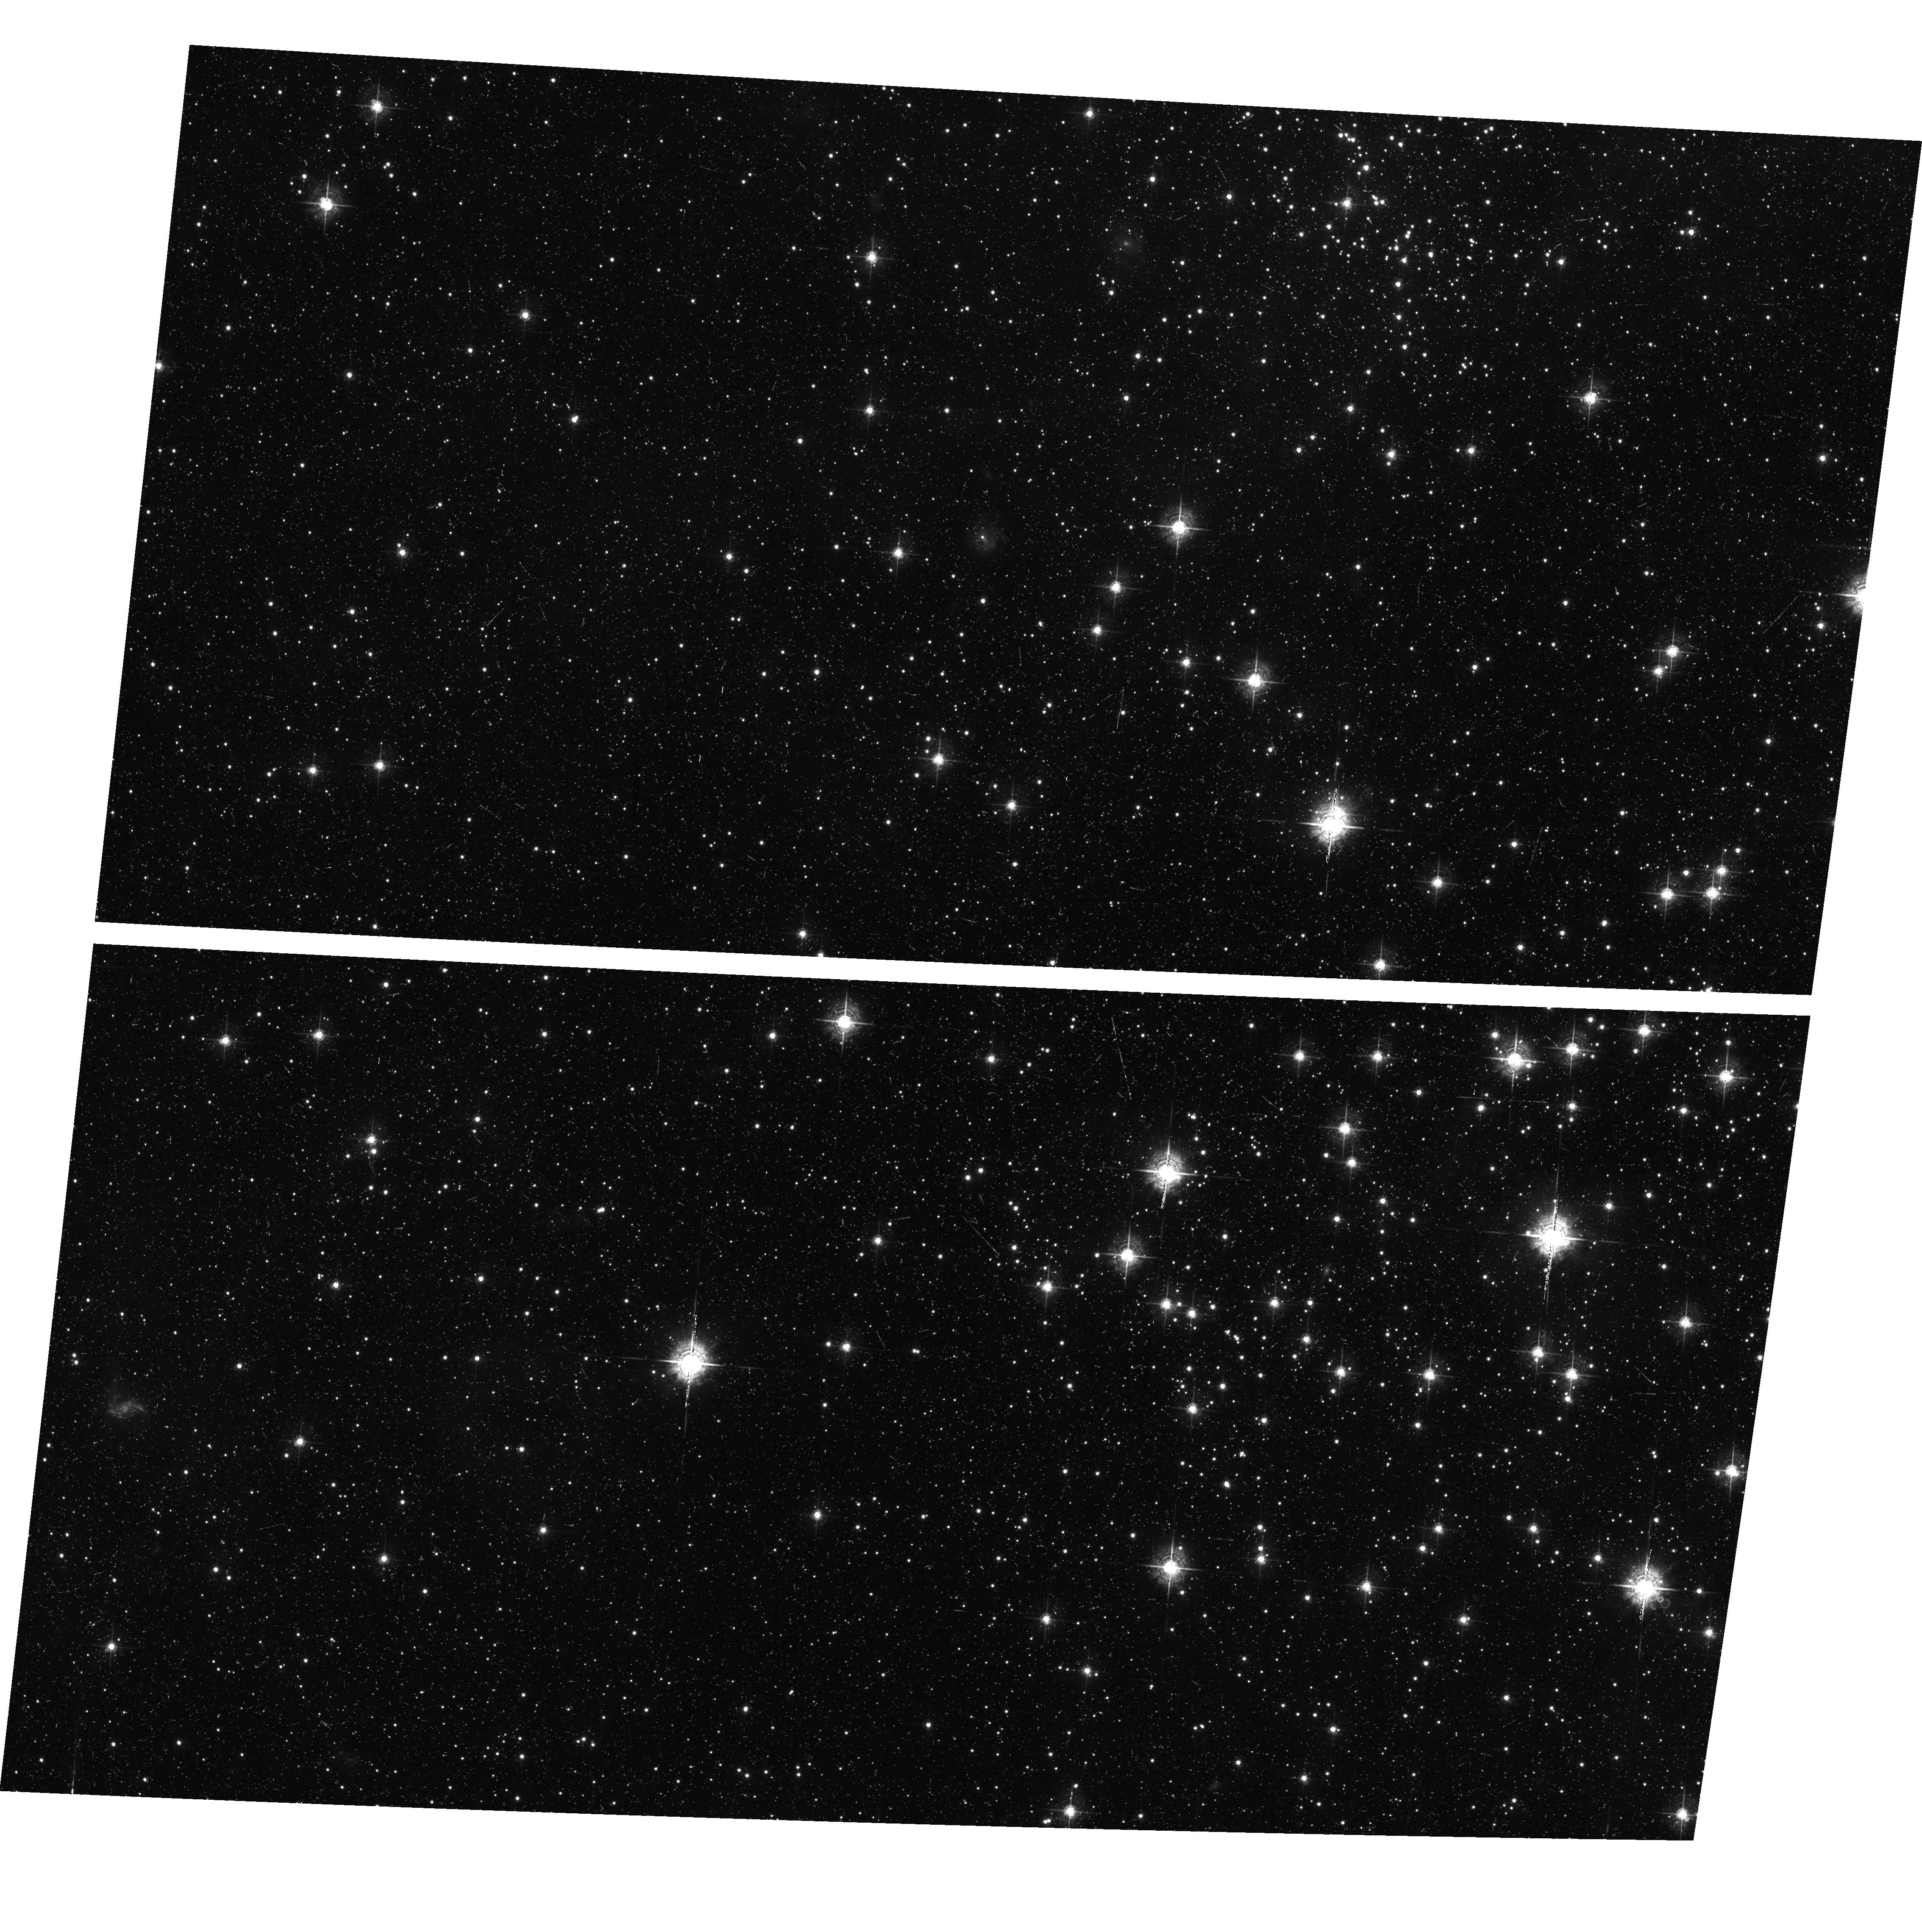
Target: N11-POS4
Instrument: ACS/WFC
Filter: F550M
Exposure: 23 min
Observation ID: hst_9419_04_acs_wfc_f550m_j8dj04

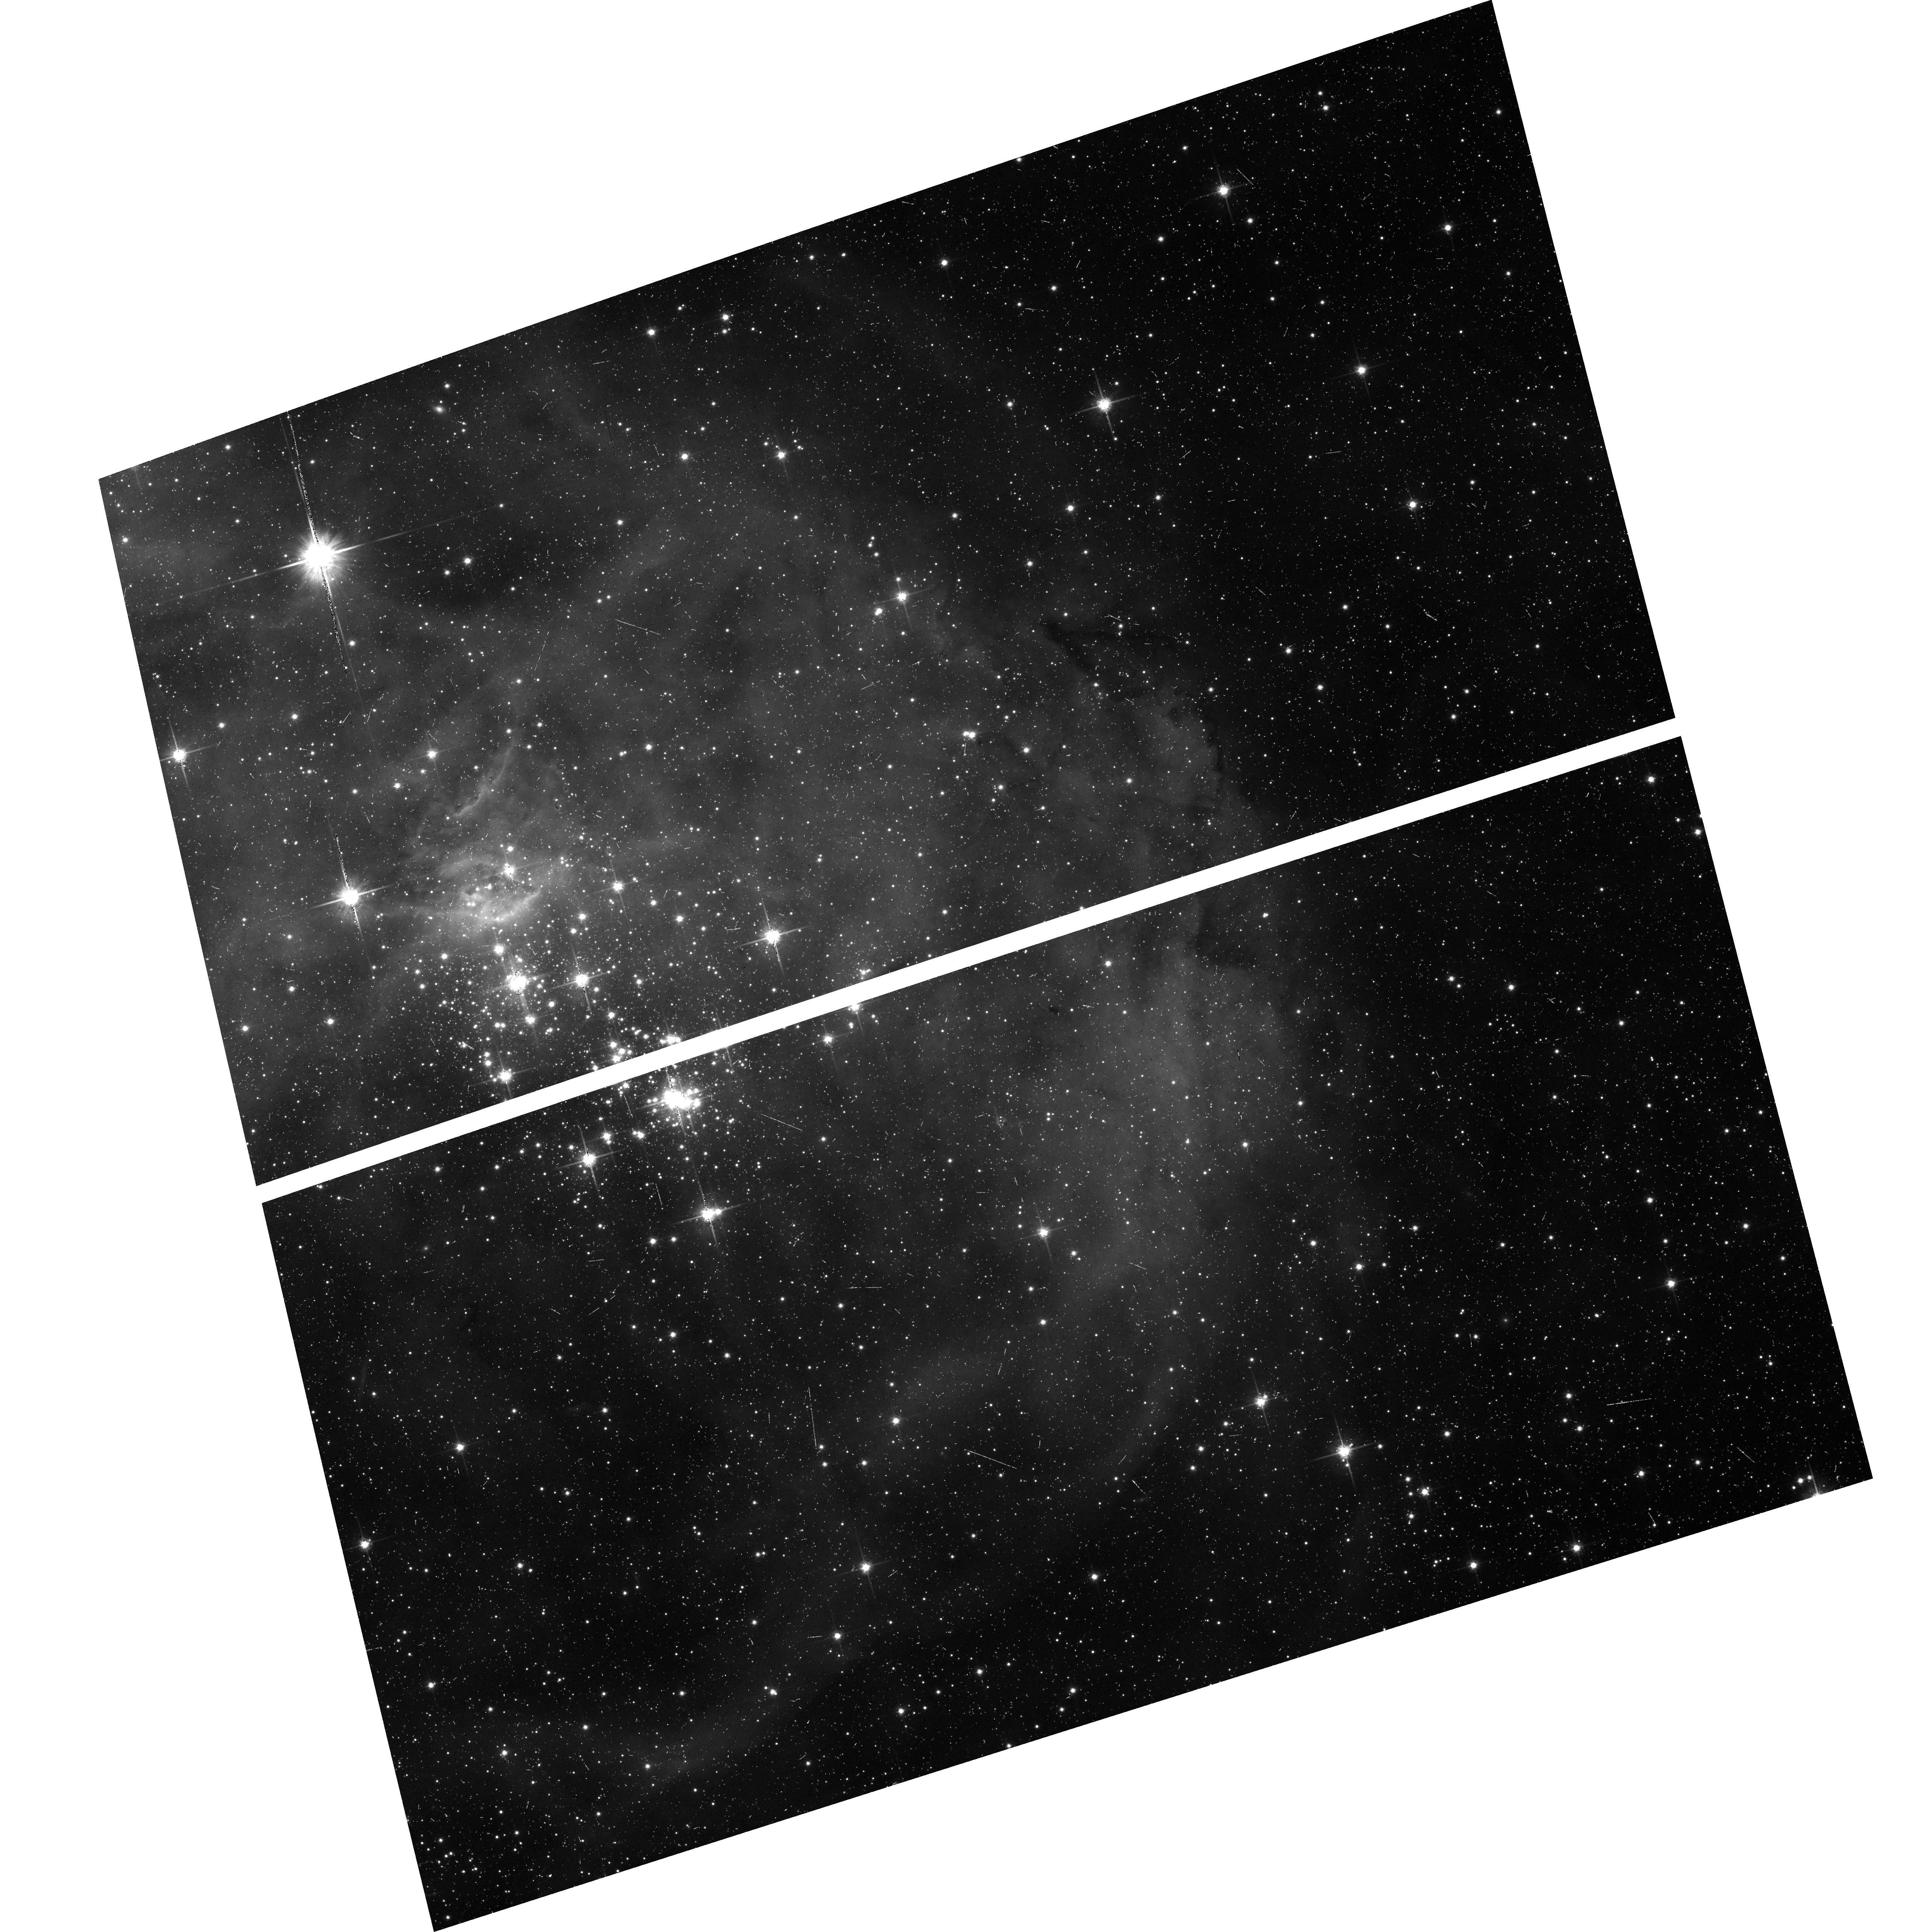
Target: N11-POS2
Instrument: ACS/WFC
Filter: F814W
Exposure: 8 min
Observation ID: hst_9419_02_acs_wfc_f814w_j8dj02

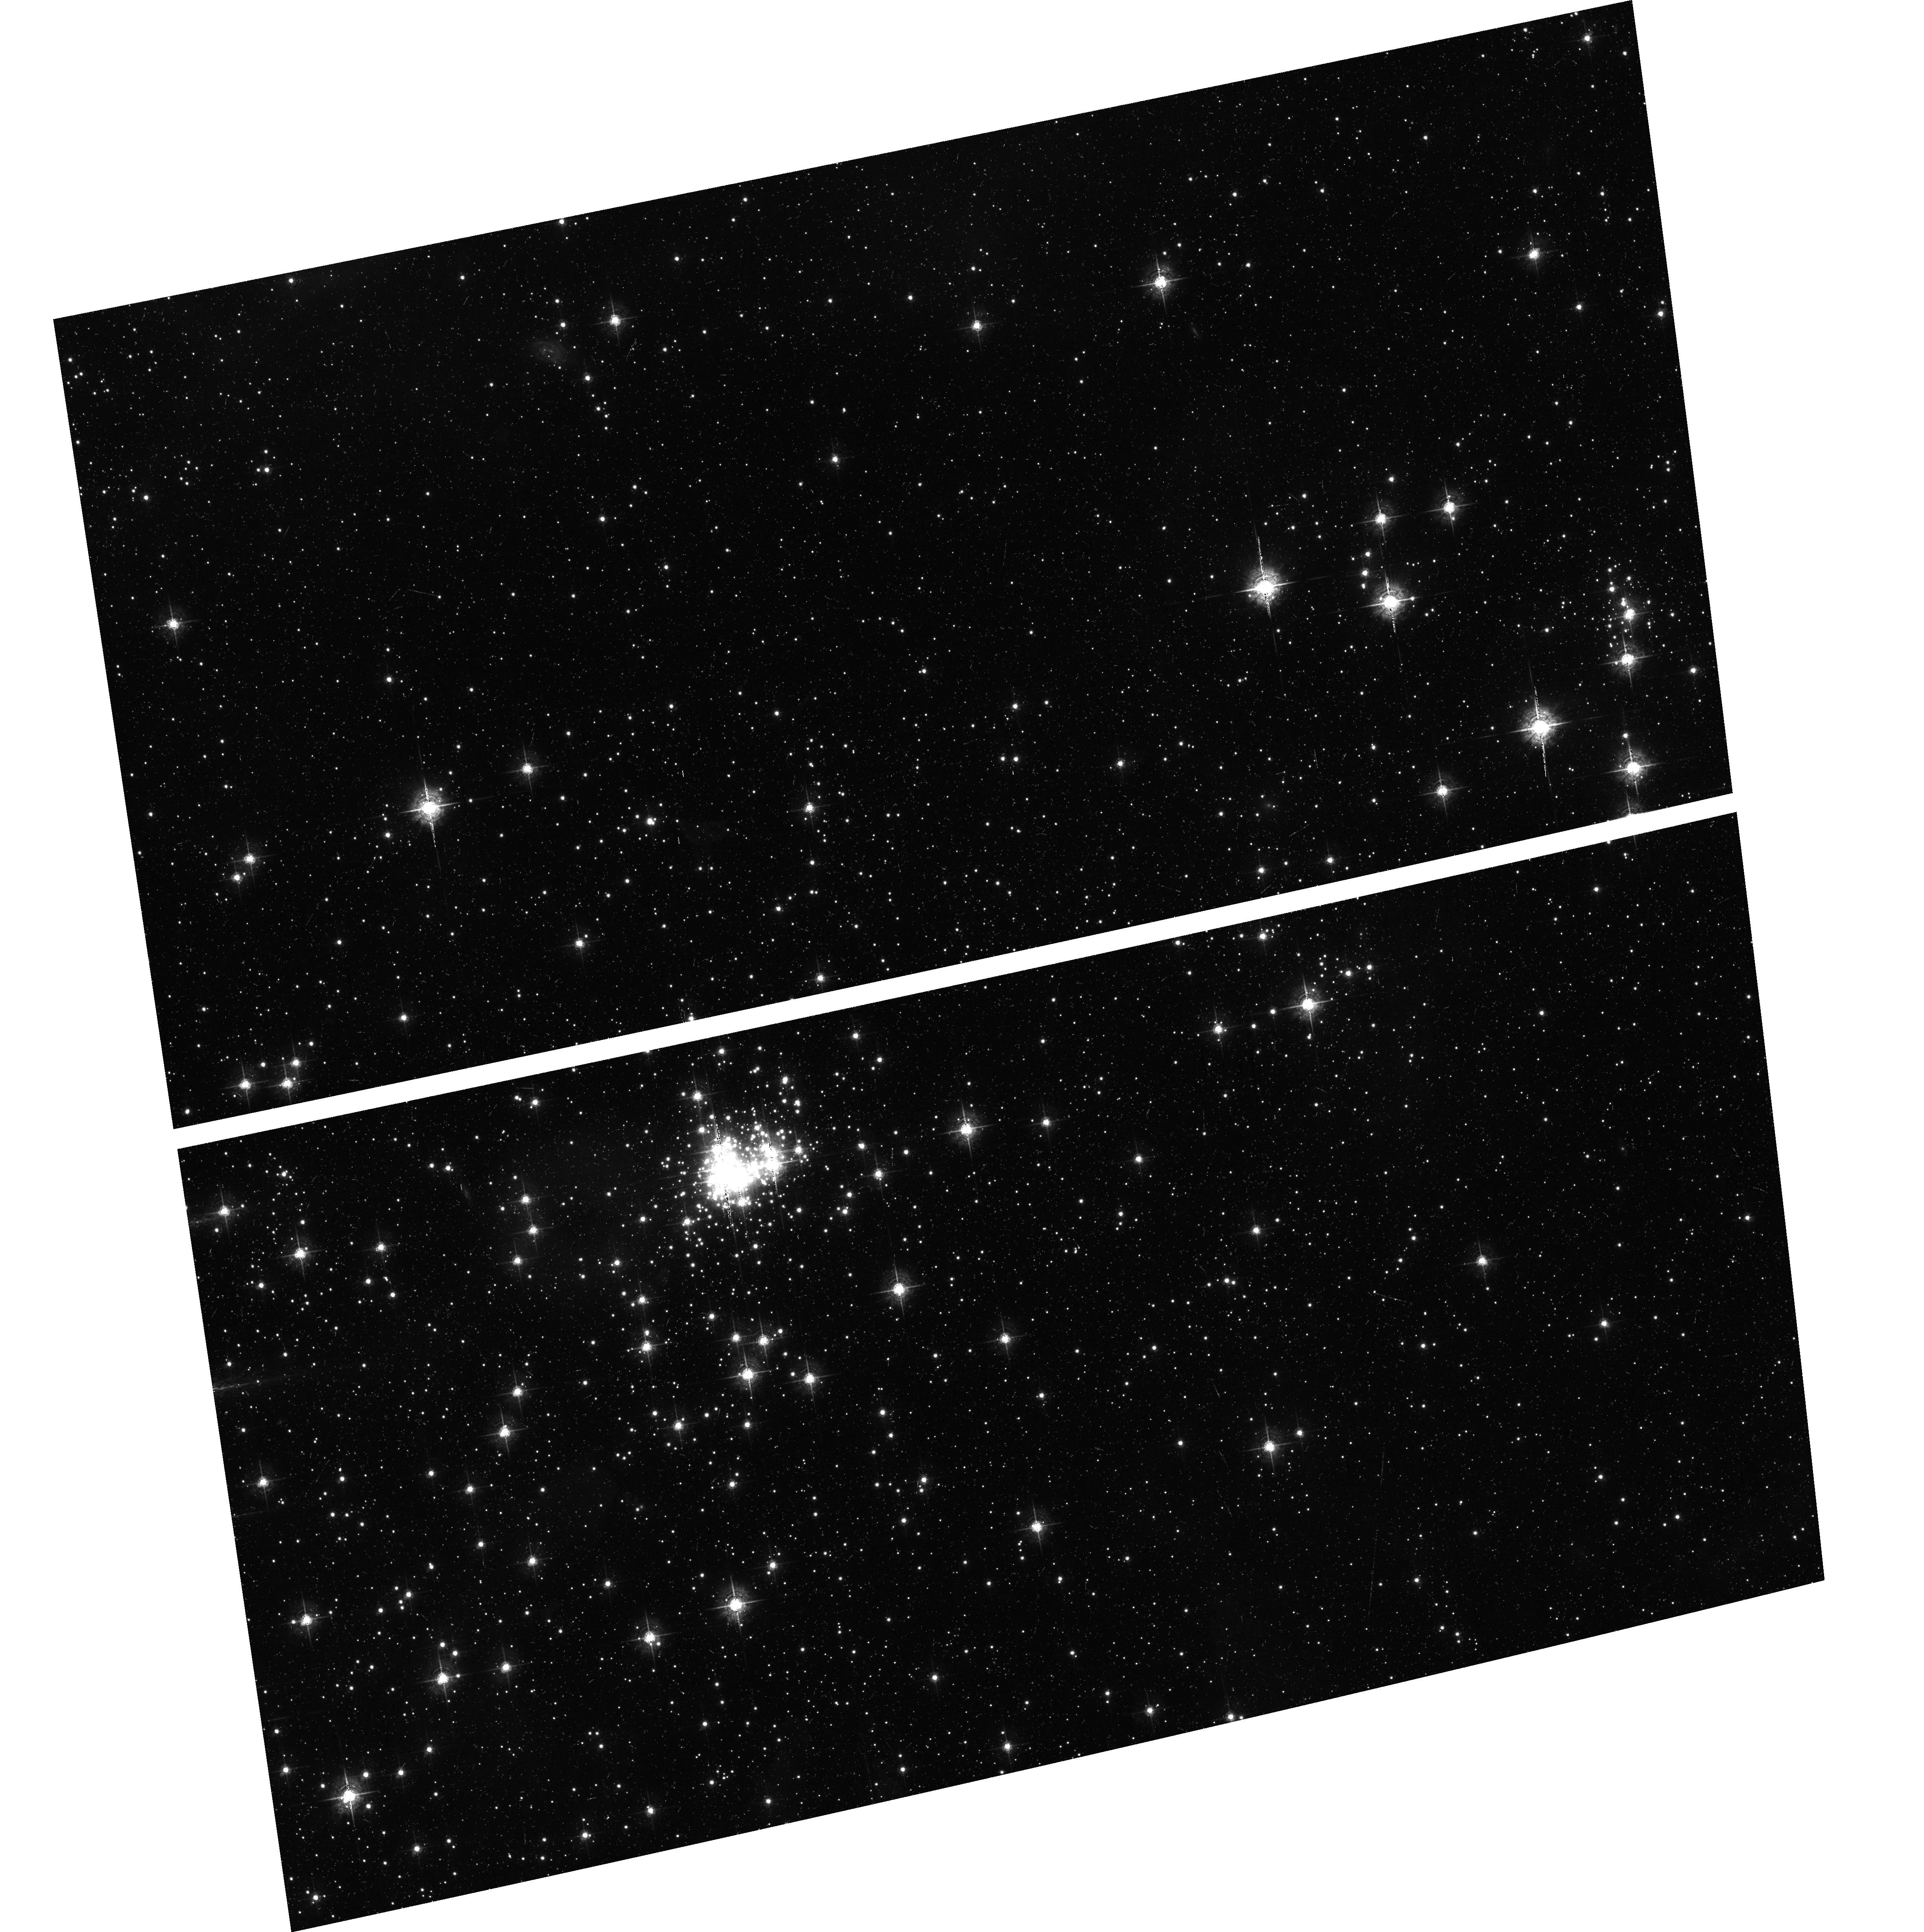
Target: N11-POS5
Instrument: ACS/WFC
Filter: F550M
Exposure: 23 min
Observation ID: hst_9419_05_acs_wfc_f550m_j8dj05

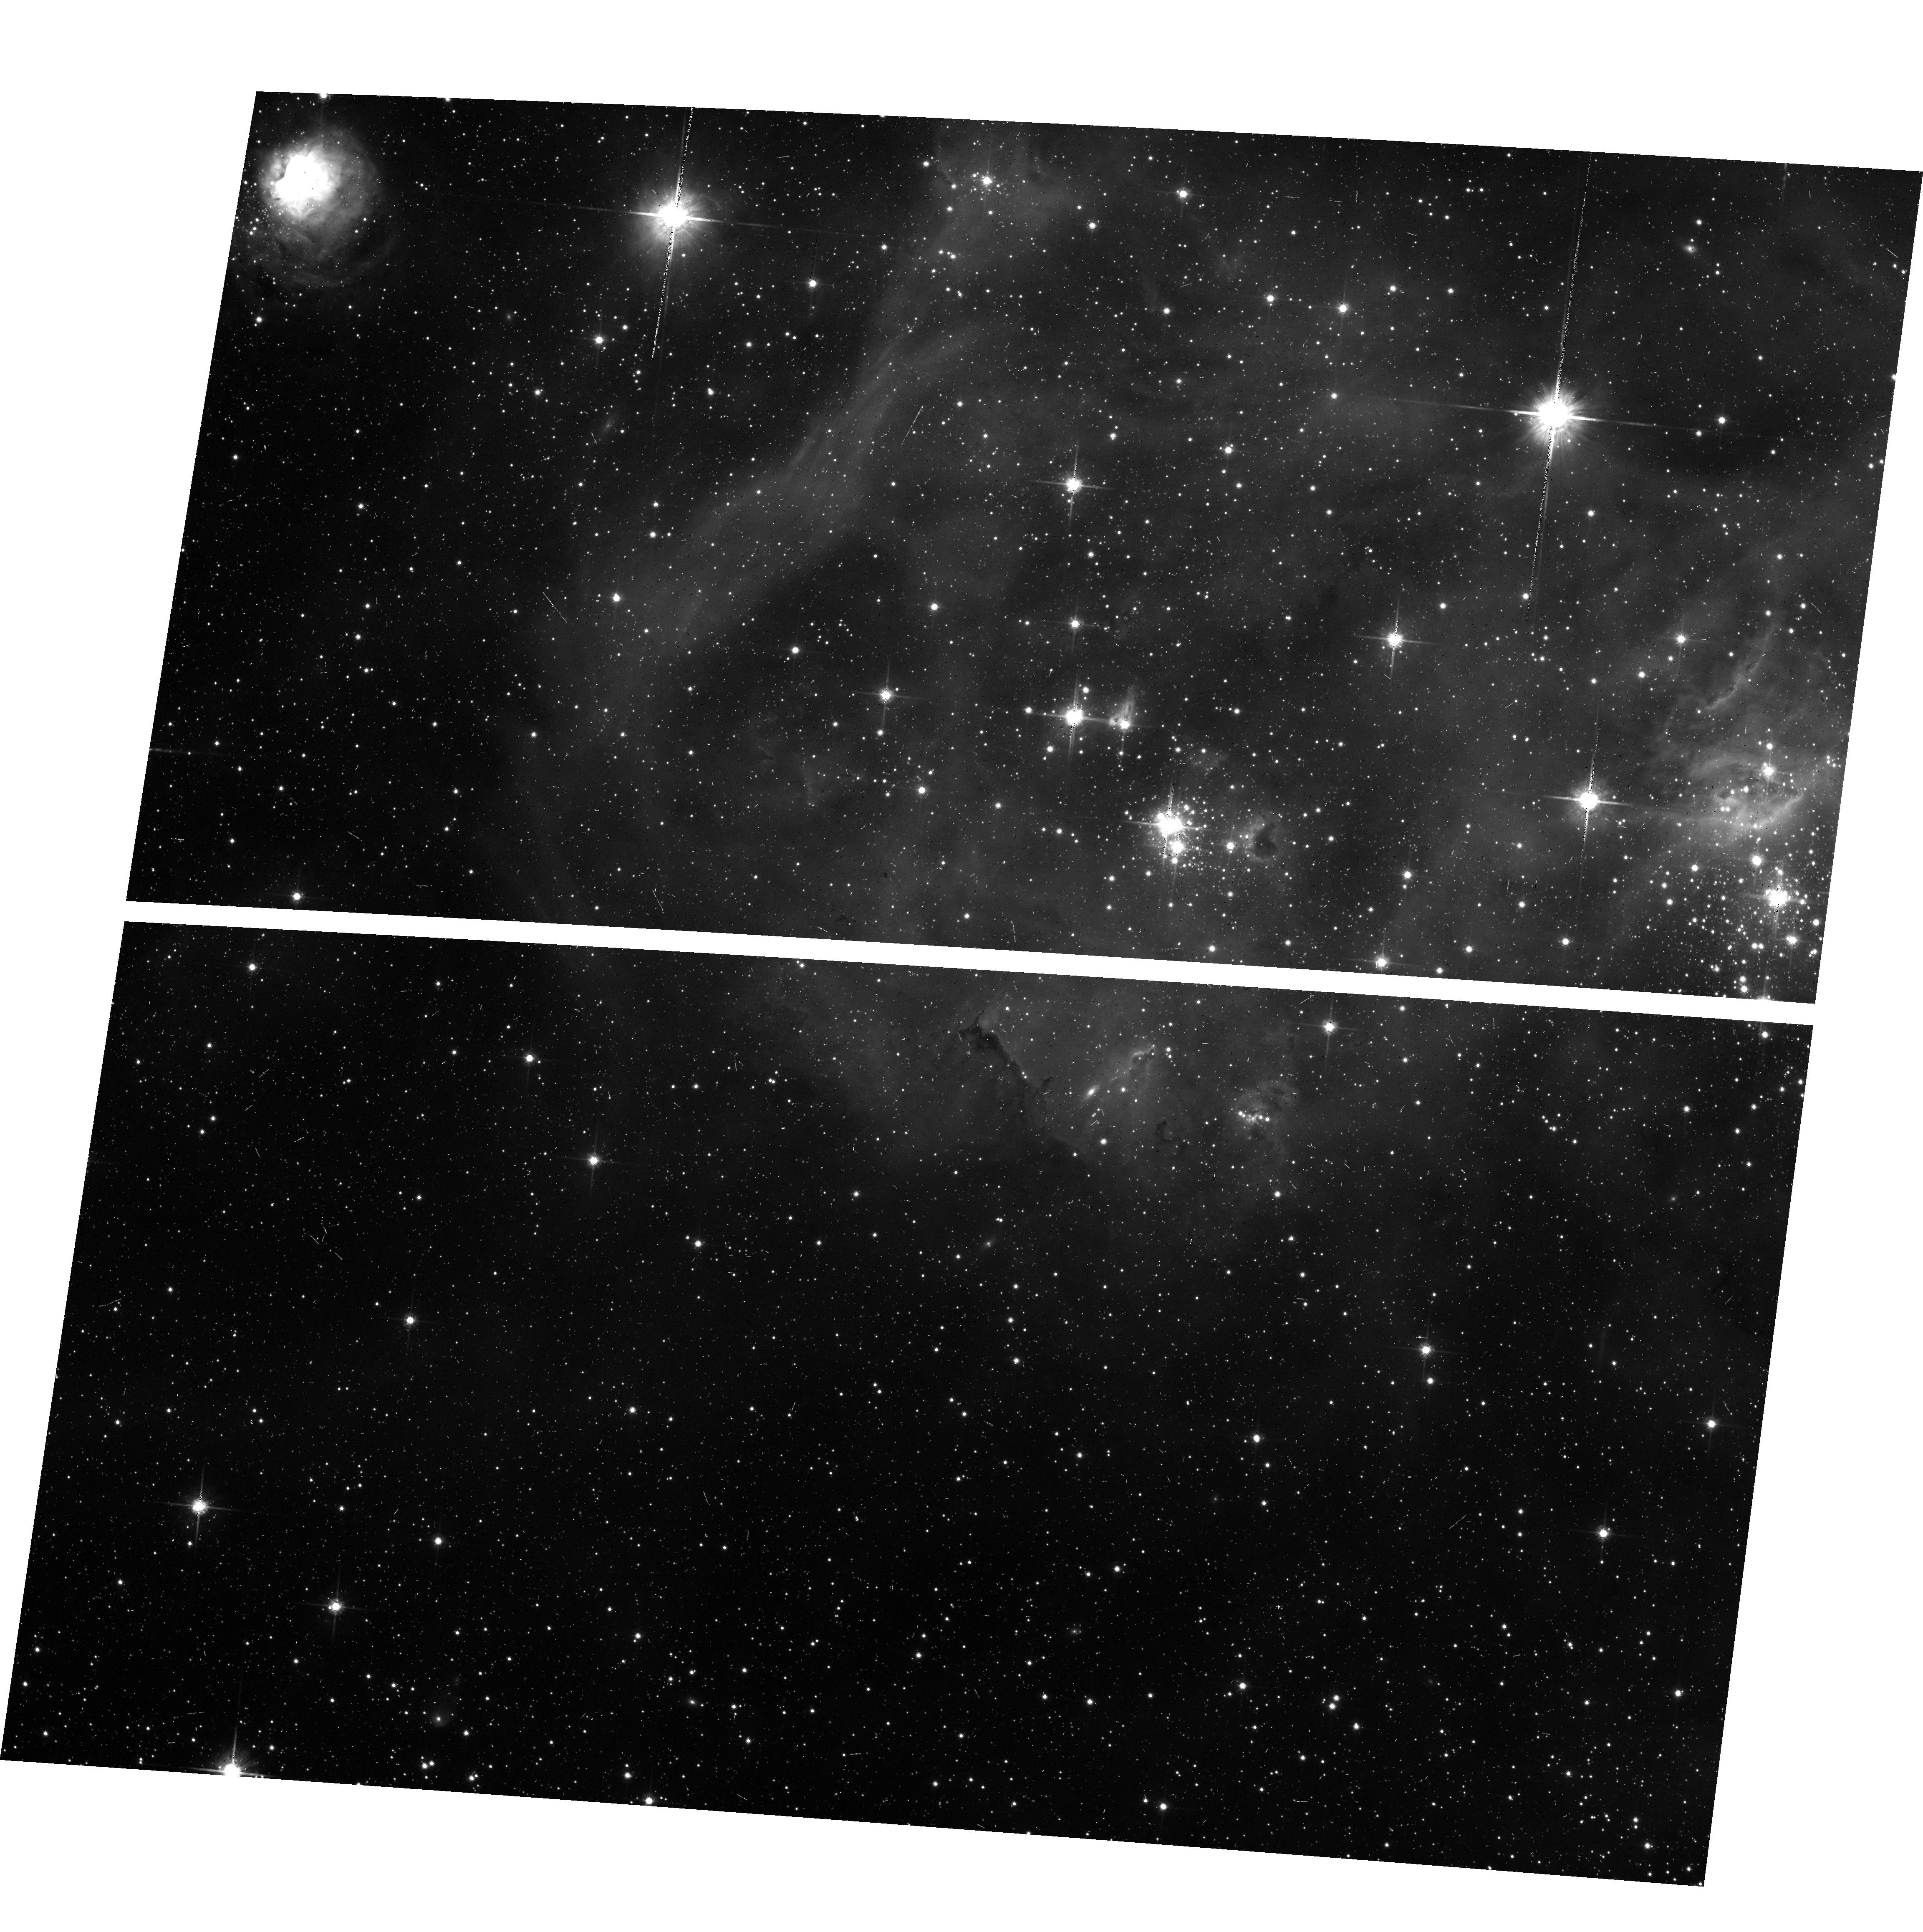
Target: N11-POS1
Instrument: ACS/WFC
Filter: F814W
Exposure: 8 min
Observation ID: hst_9419_01_acs_wfc_f814w_j8dj01

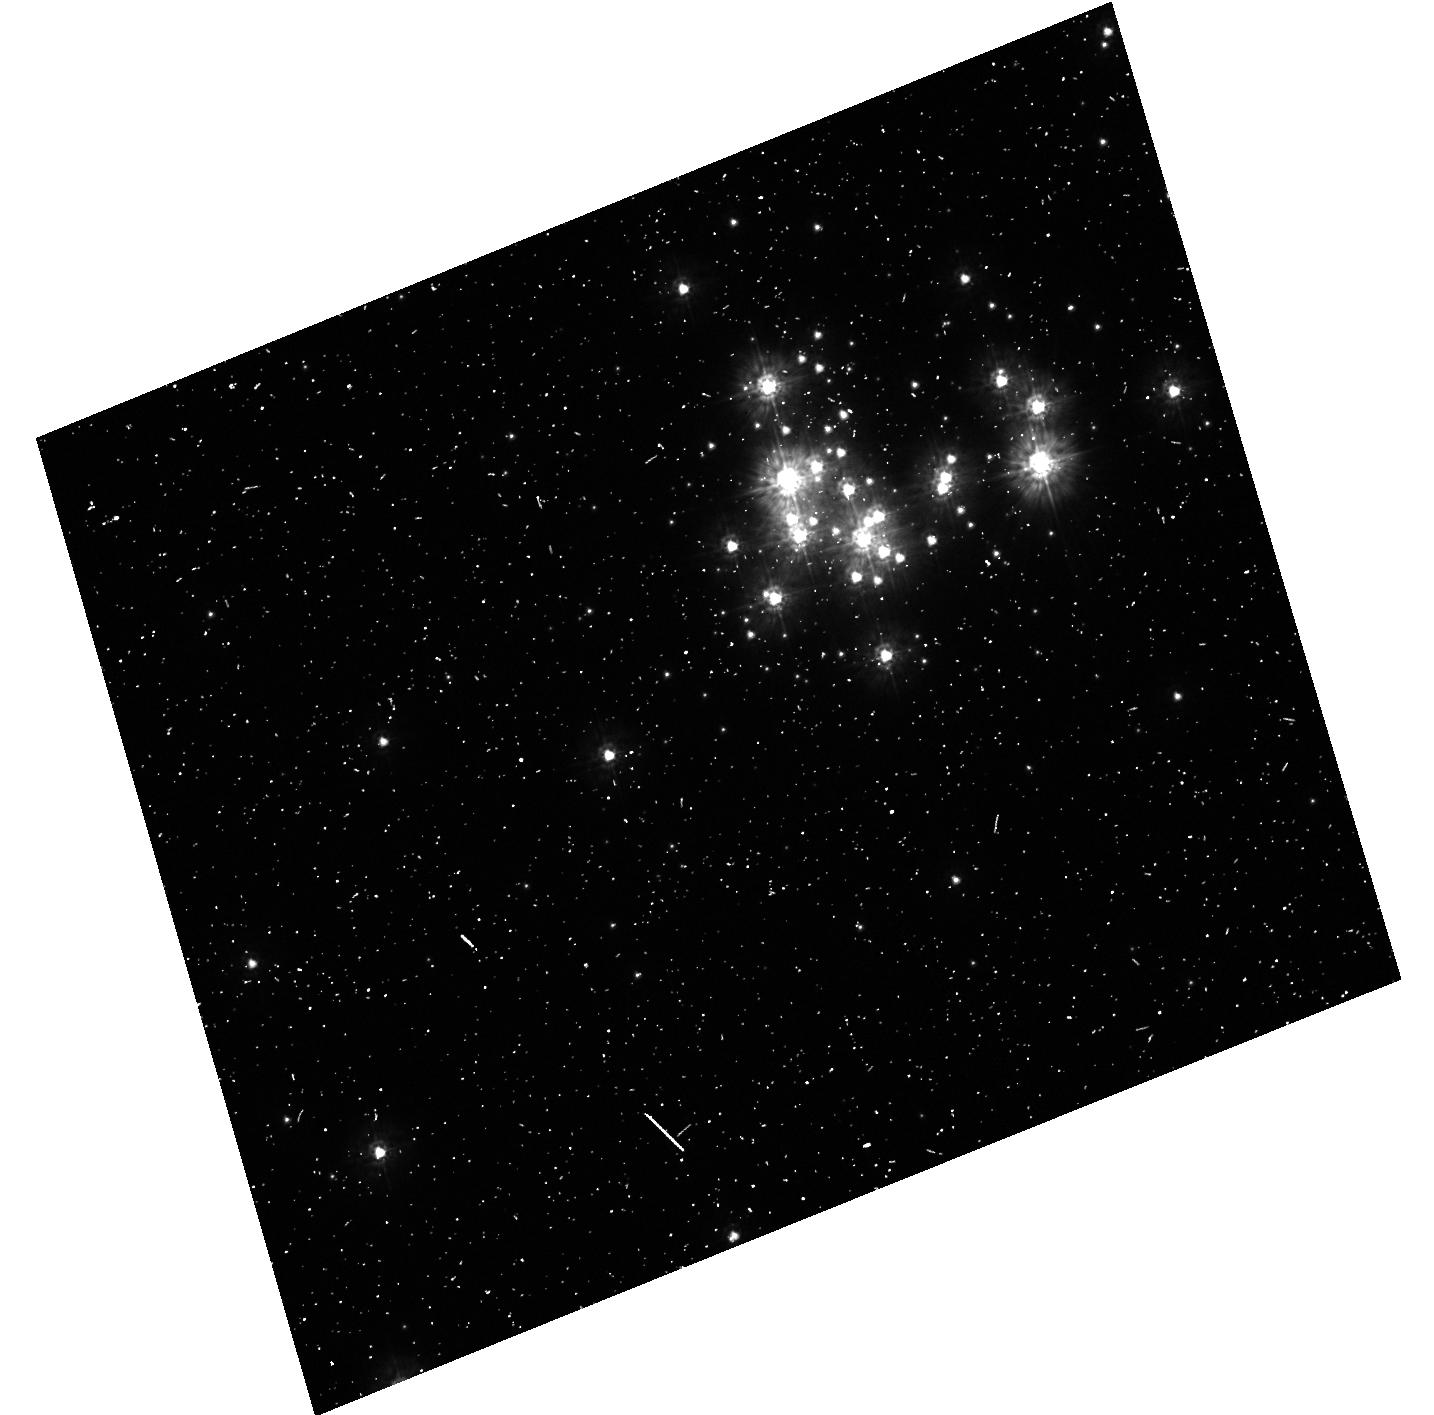
Target: field at RA 74.156°, Dec -66.409°
Instrument: ACS/HRC
Filter: F220W
Exposure: 6 min
Observation ID: hst_9419_02_acs_hrc_f220w_j8dj02

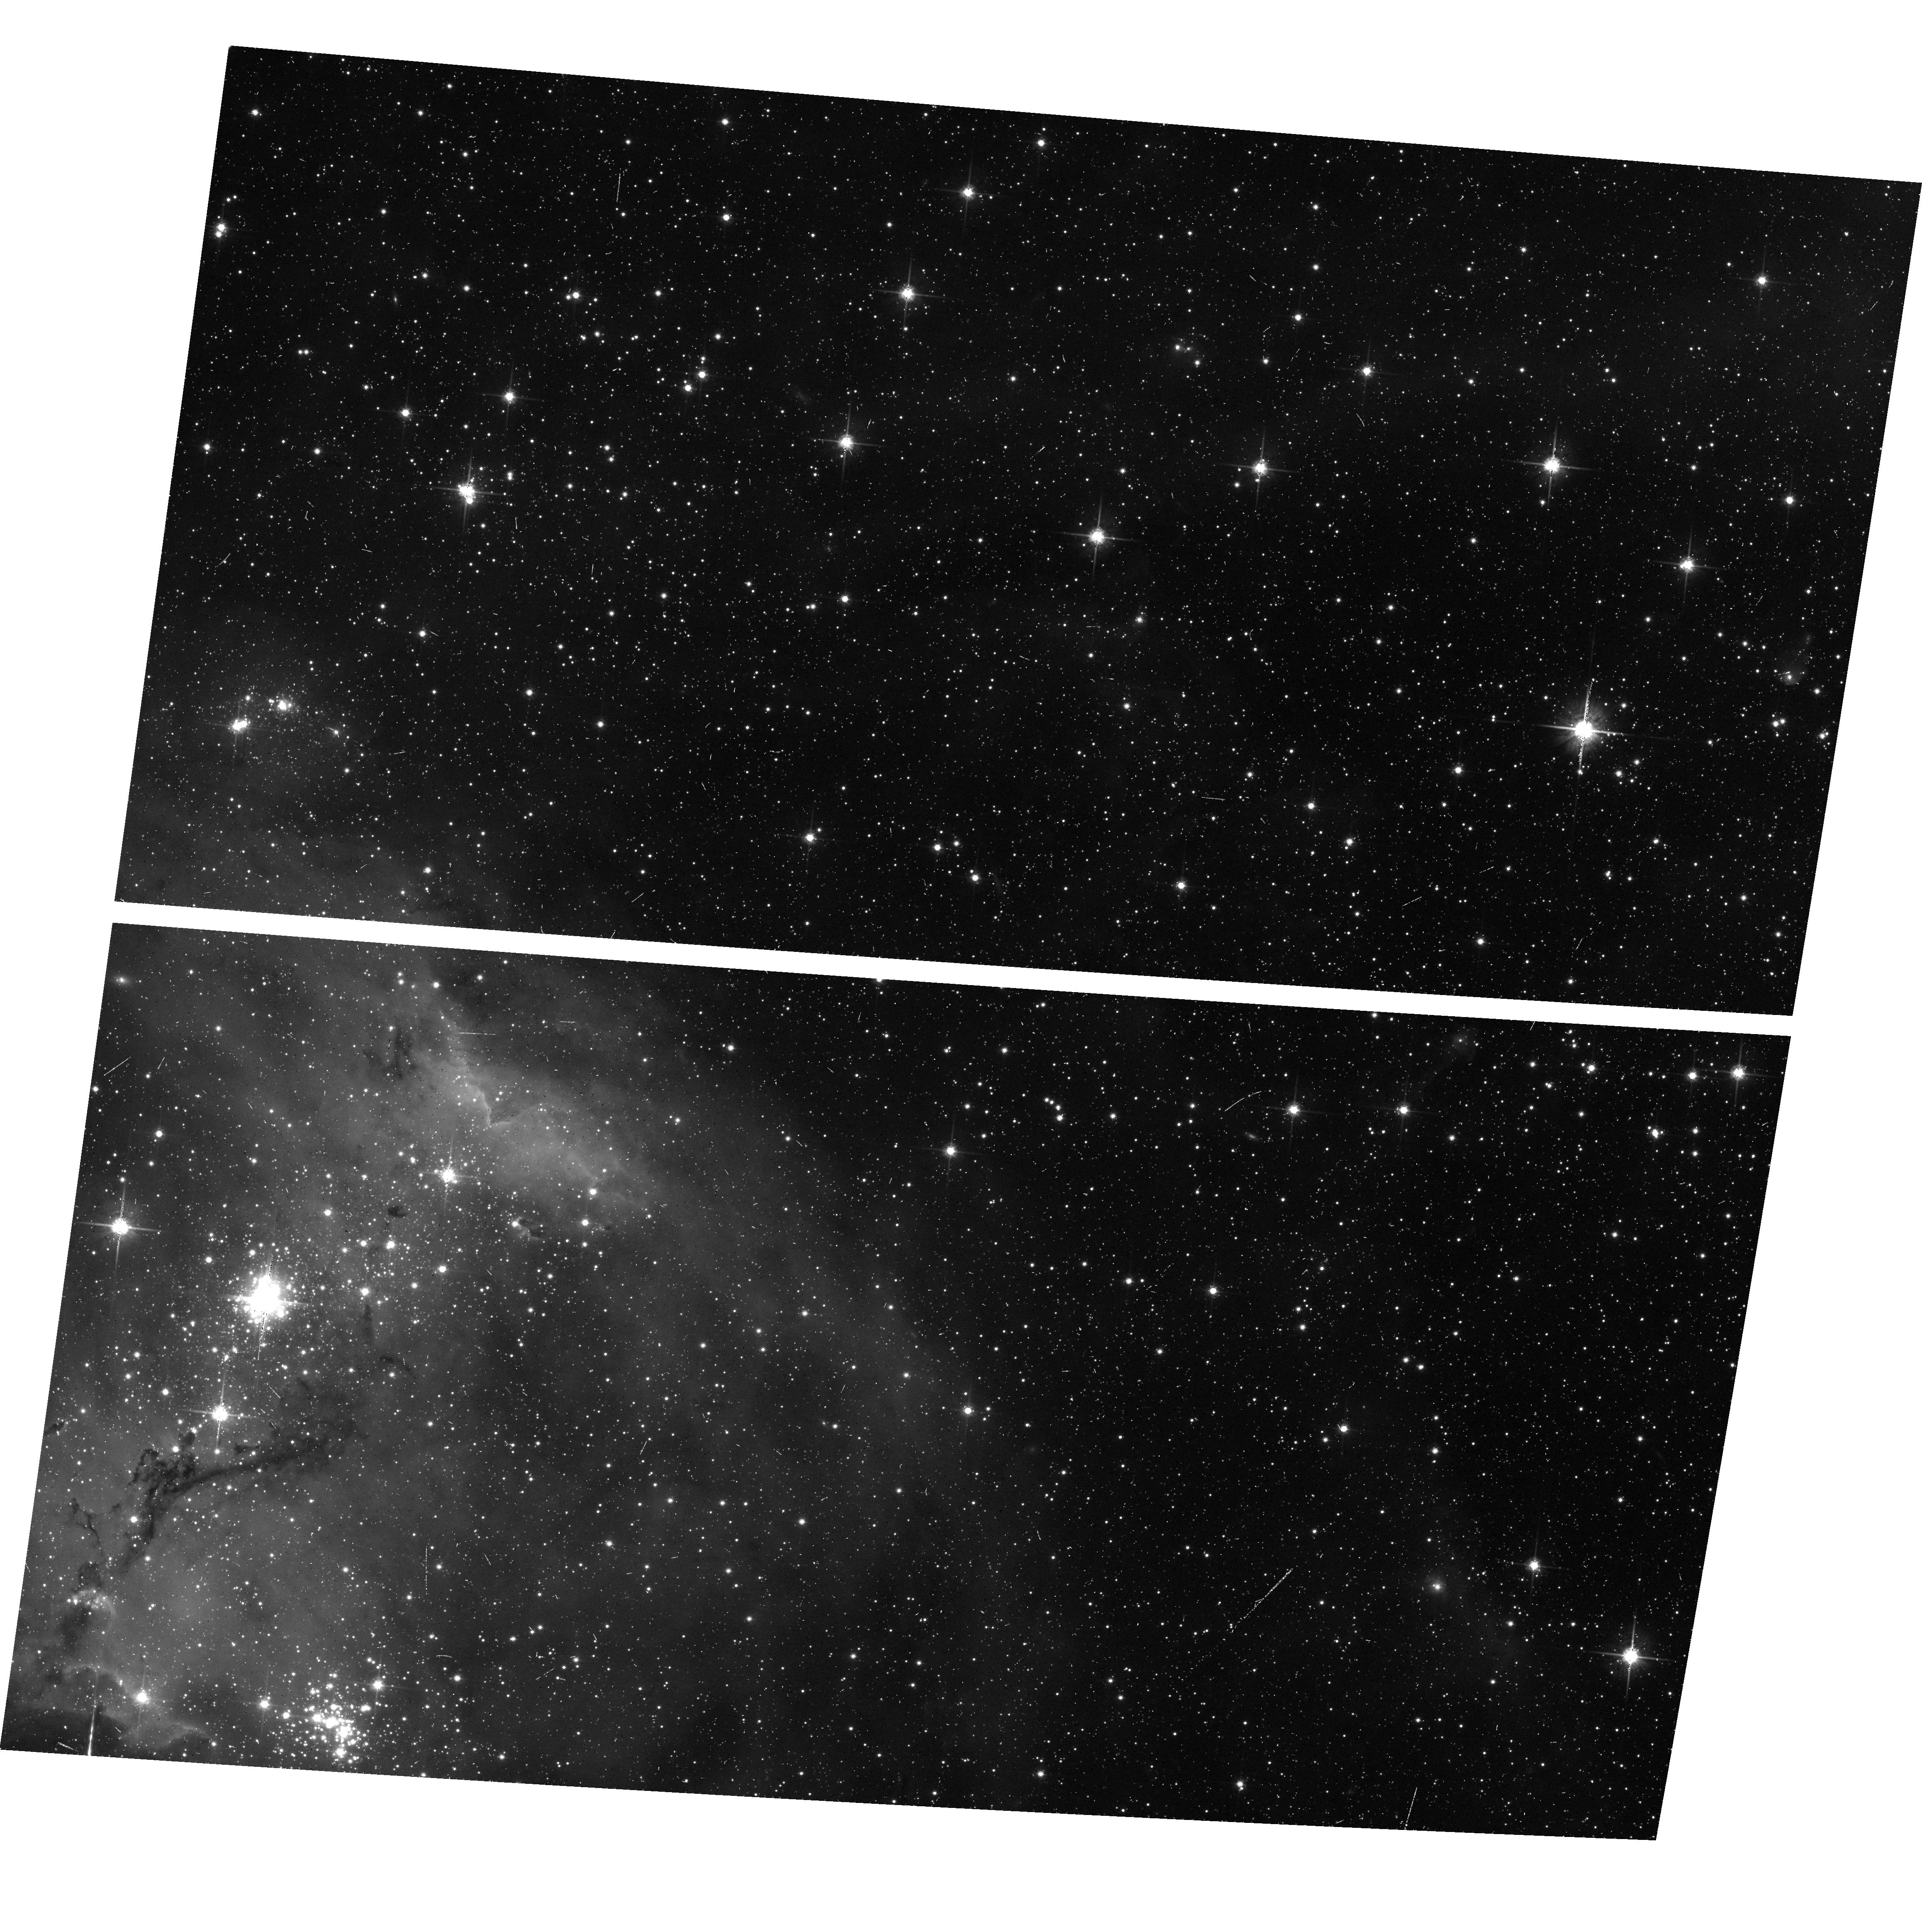
Target: N11-POS3
Instrument: ACS/WFC
Filter: F814W
Exposure: 8 min
Observation ID: hst_9419_03_acs_wfc_f814w_j8dj03

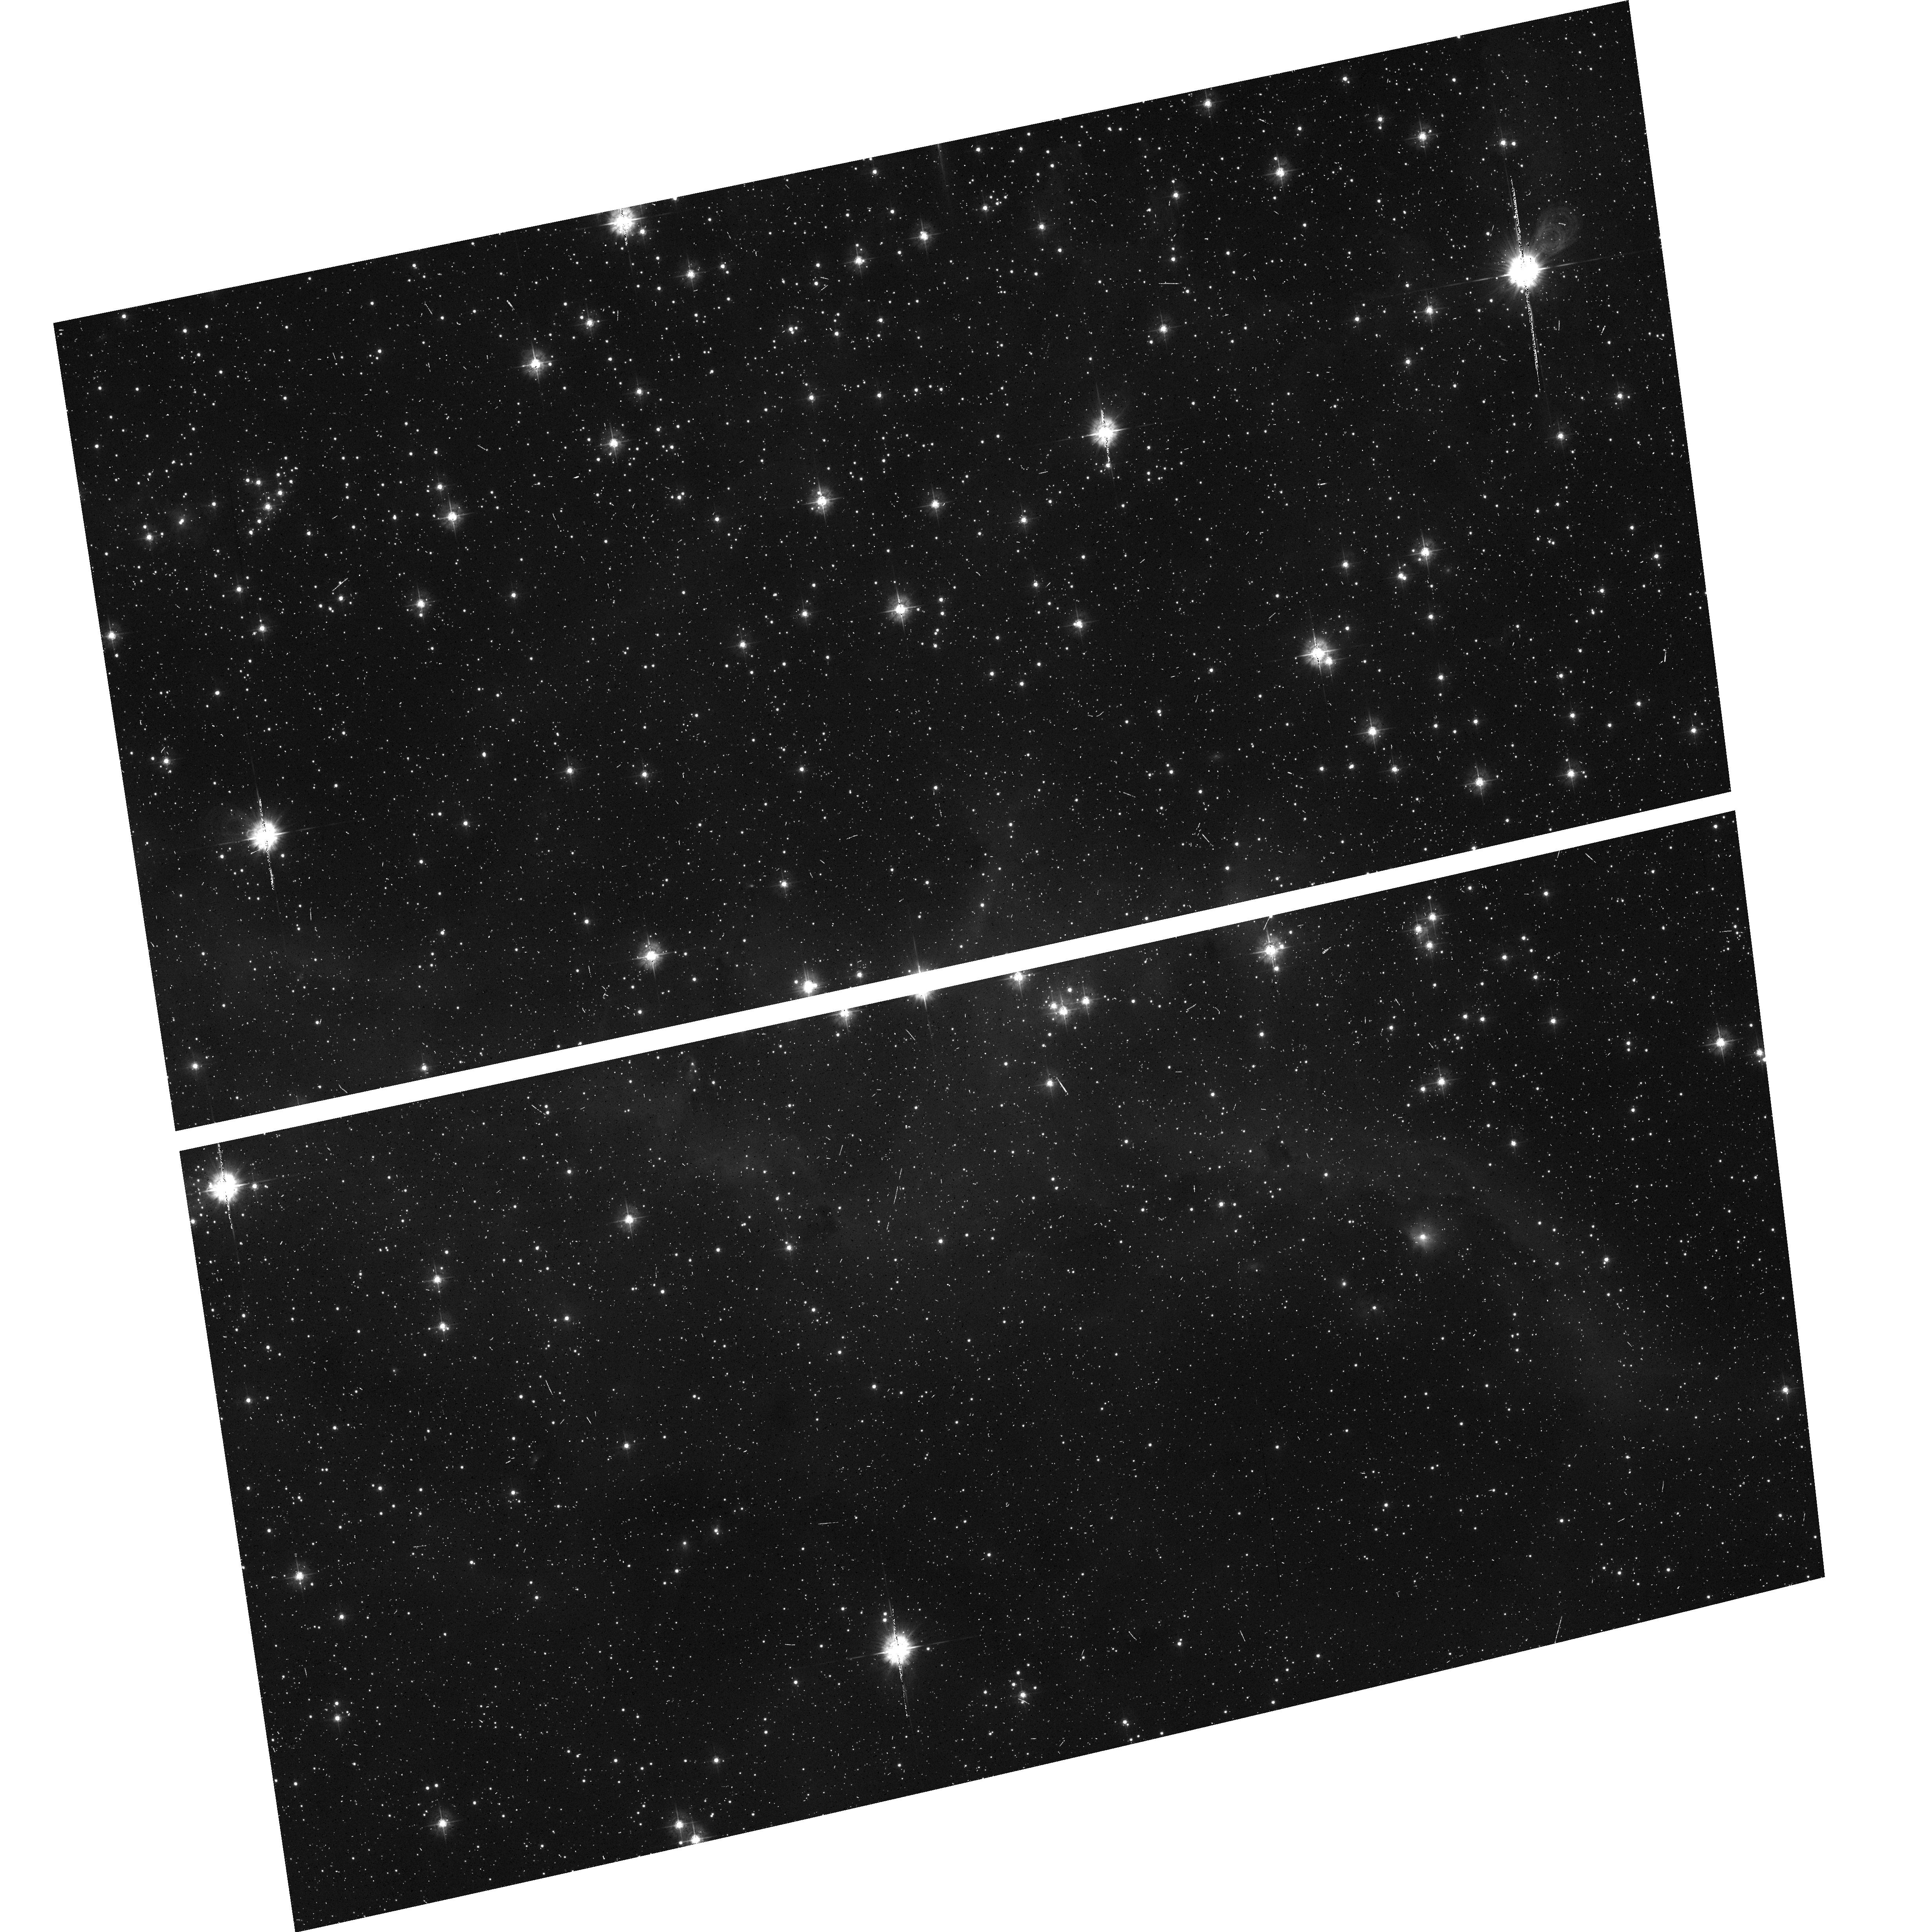
Target: N11-POS6
Instrument: ACS/WFC
Filter: F435W
Exposure: 8 min
Observation ID: hst_9419_06_acs_wfc_f435w_j8dj06

The Complete IMF of a Massive Young Cluster (PI: Maiz Apellaniz, Jesus)

We propose to use the large improvement in sensitivity and wide-field resolution provided by ACS to obtain for the first time the complete ~ 0.1 M_Sun to ~ 100 M_Sun IMF of a single massive young cluster. We will obtain BVI + nebular deep (V ~ 27) WFC photometry of six cluster and one background pointings and we will use the auto-parallel capacity of ACS to simultaneously acquire deep NUV+U+V photometry of selected regions in the cluster. Special care has been taken to treat all the complications which arise in the reduction of data for the purpose of calculating the IMF of a young cluster. We have chosen as our object of study N11 in the LMC because it arguably provides the best combination of stellar mass range (> 40 O stars, with several O3 stars), spatial resolution (1 WFC pixel = 0.0125 pc), low extinction (E(B-V) ~ 0.1), crowding, background confusion, and nebular contamination in comparison to other Galactic and Local Group clusters. It also has the advantage of having two separate regions, one which has already stopped forming stars and another one which is still forming them, thus allowing us to search for differences in the IMF between those two cases. The ACS data will be complemented with IR ground-based observations obtained using Gemini South, for which we already have been awarded time.